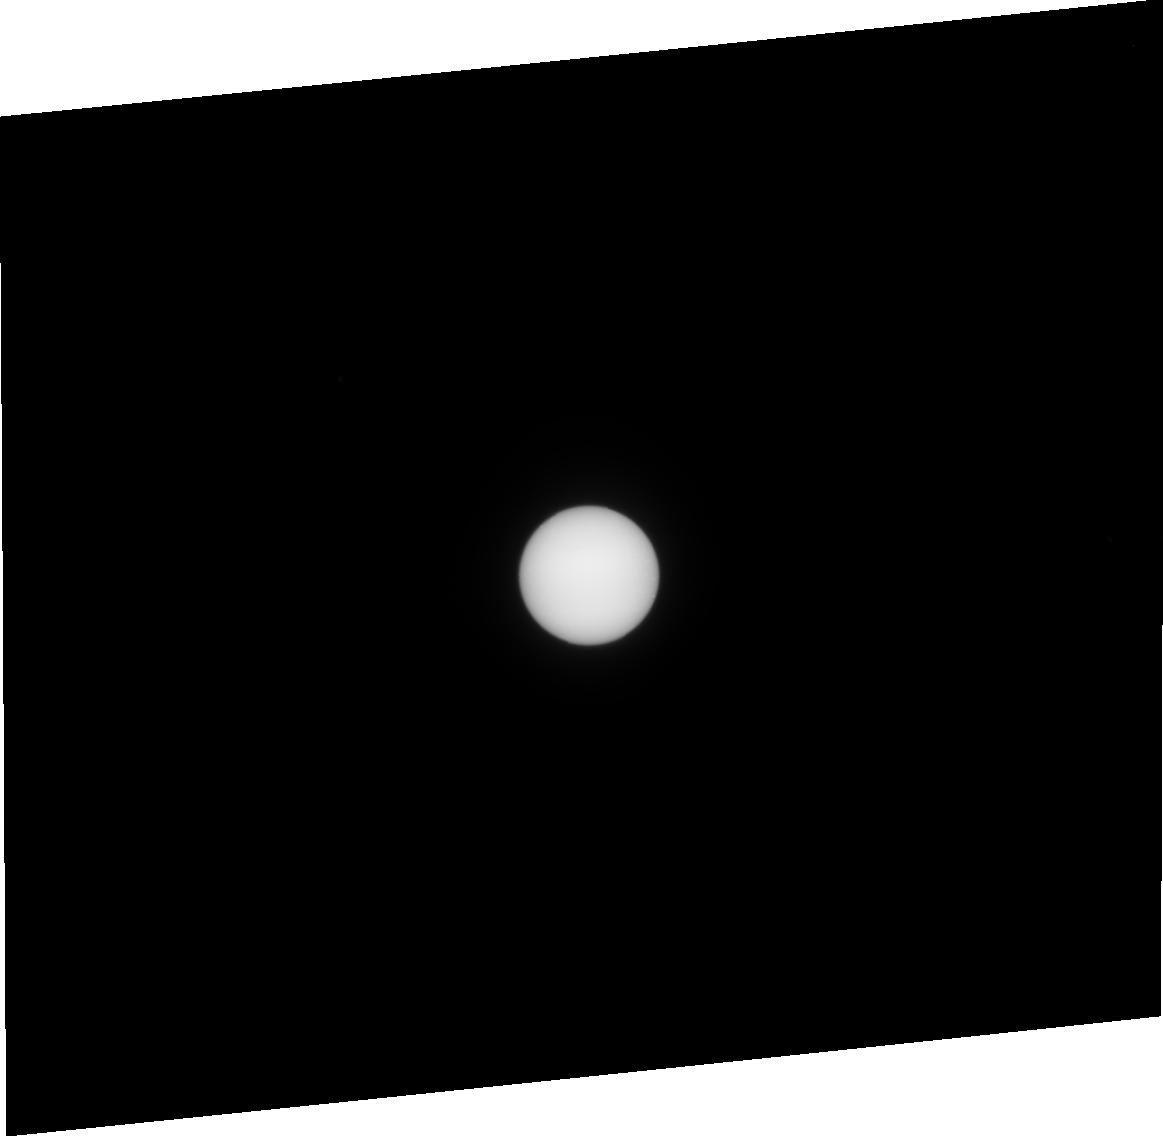
Target: URANUS-CENTER. Instrument: ACS/HRC. Filter: F330W. Exposure: 7 min. Observation ID: j8oa09010

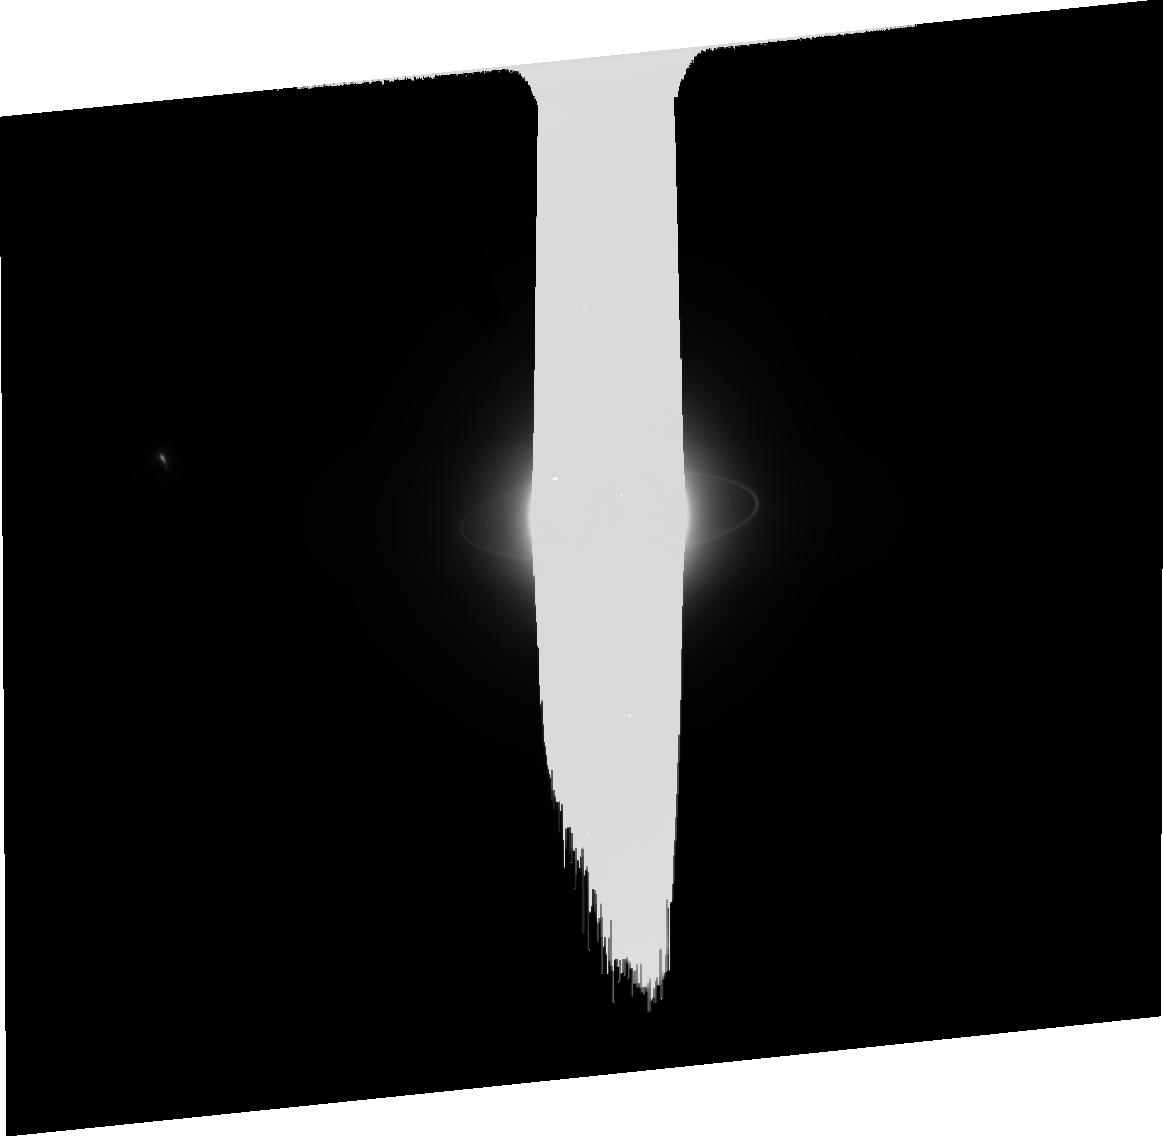
Target: URANUS-NO-MOONS-NEARBY. Instrument: ACS/HRC. Filter: CLEAR1S. Exposure: 17 min. Observation ID: j8oa02050

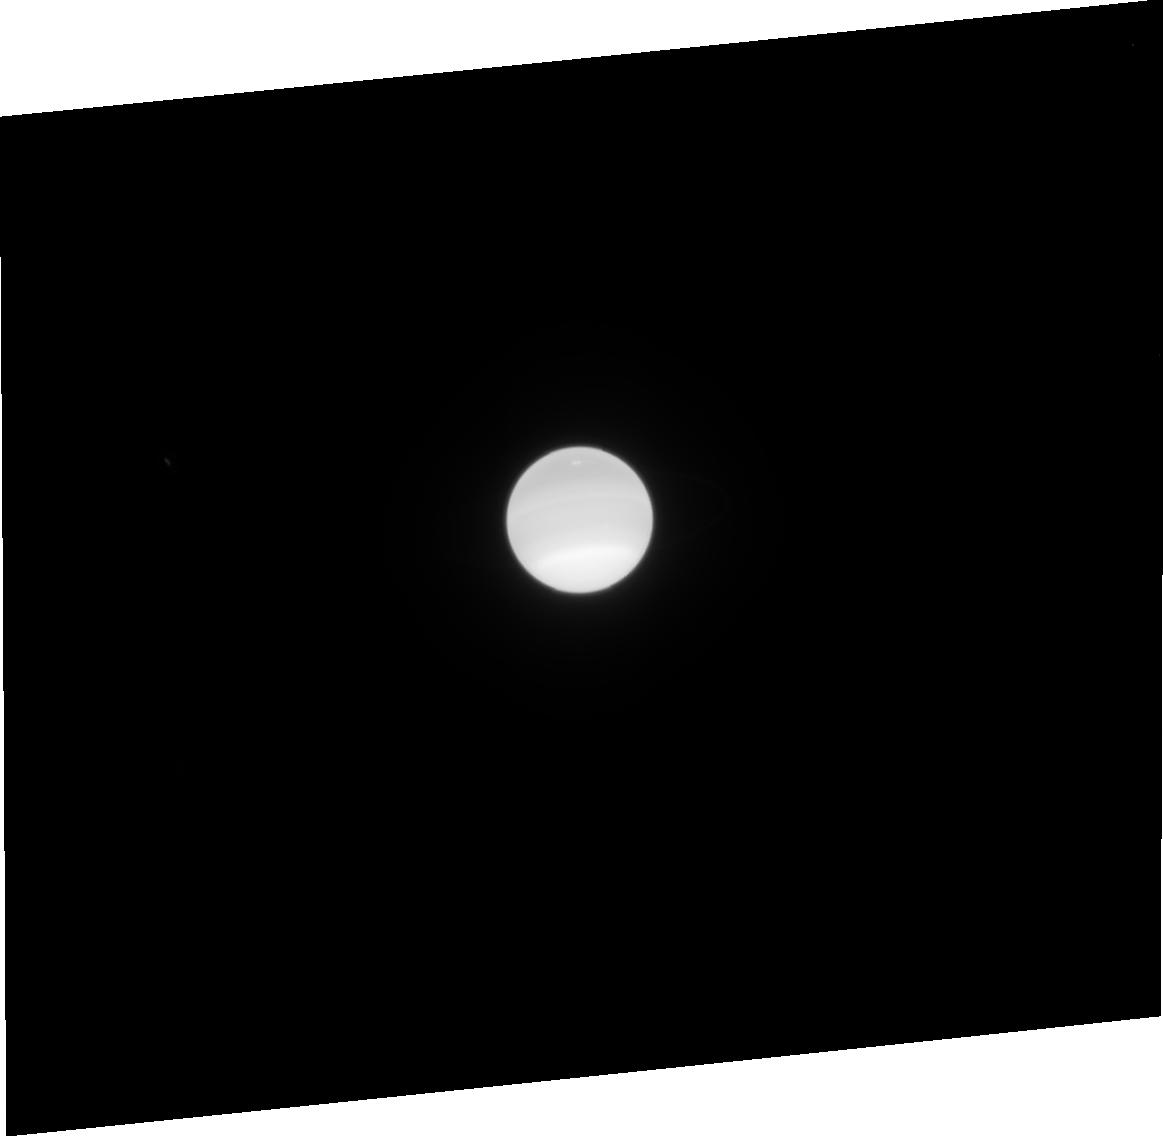
Target: URANUS-CENTER. Instrument: ACS/HRC. Filter: F814W. Exposure: 2 min. Observation ID: j8oa07040

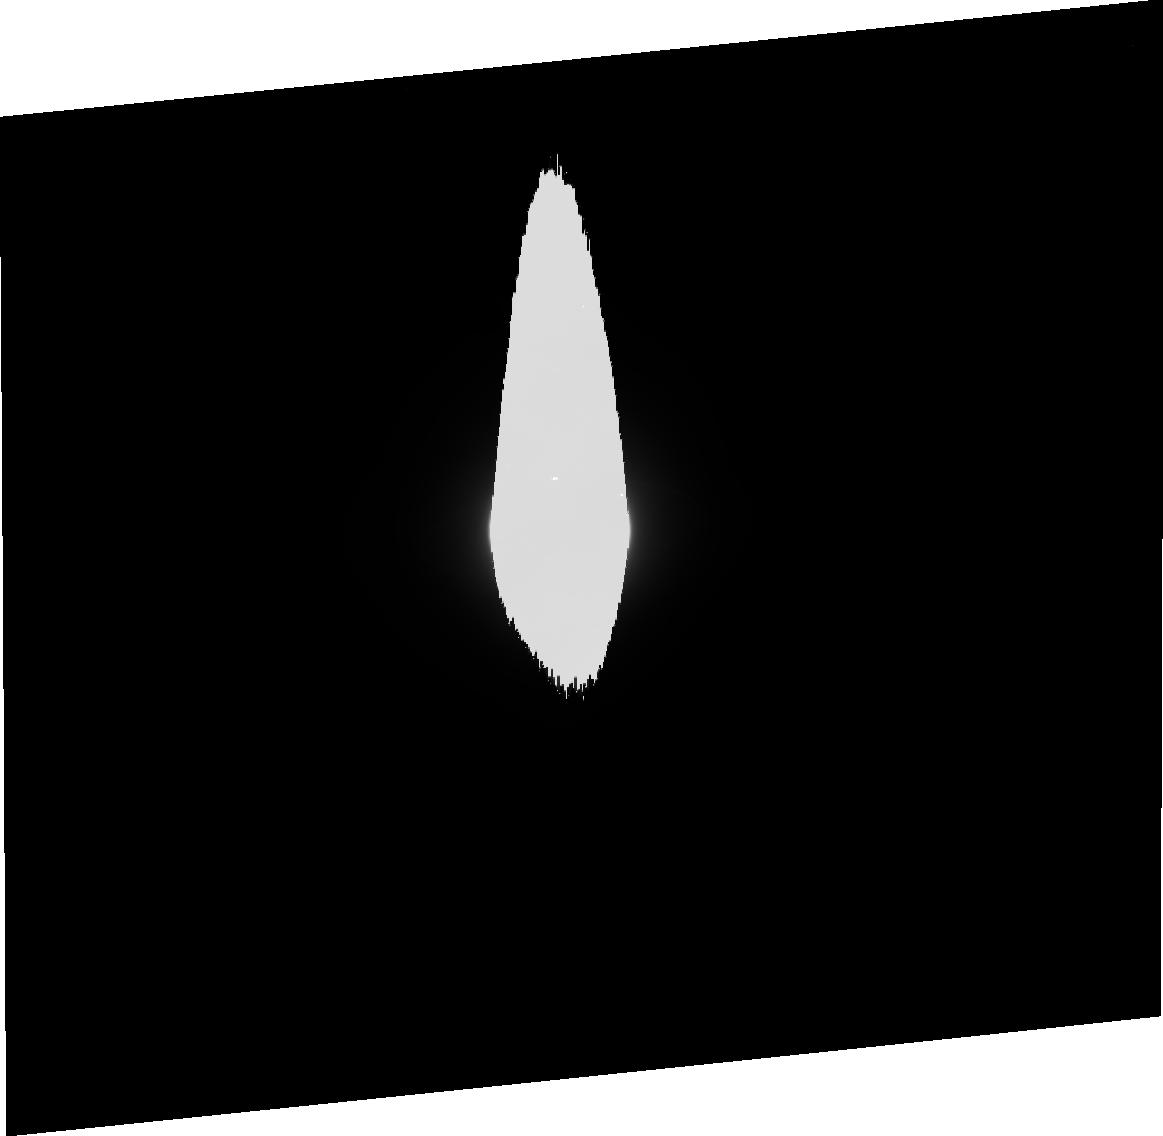
Target: URANUS-CENTER. Instrument: ACS/HRC. Filter: F475W. Exposure: 5 min. Observation ID: j8oa08020

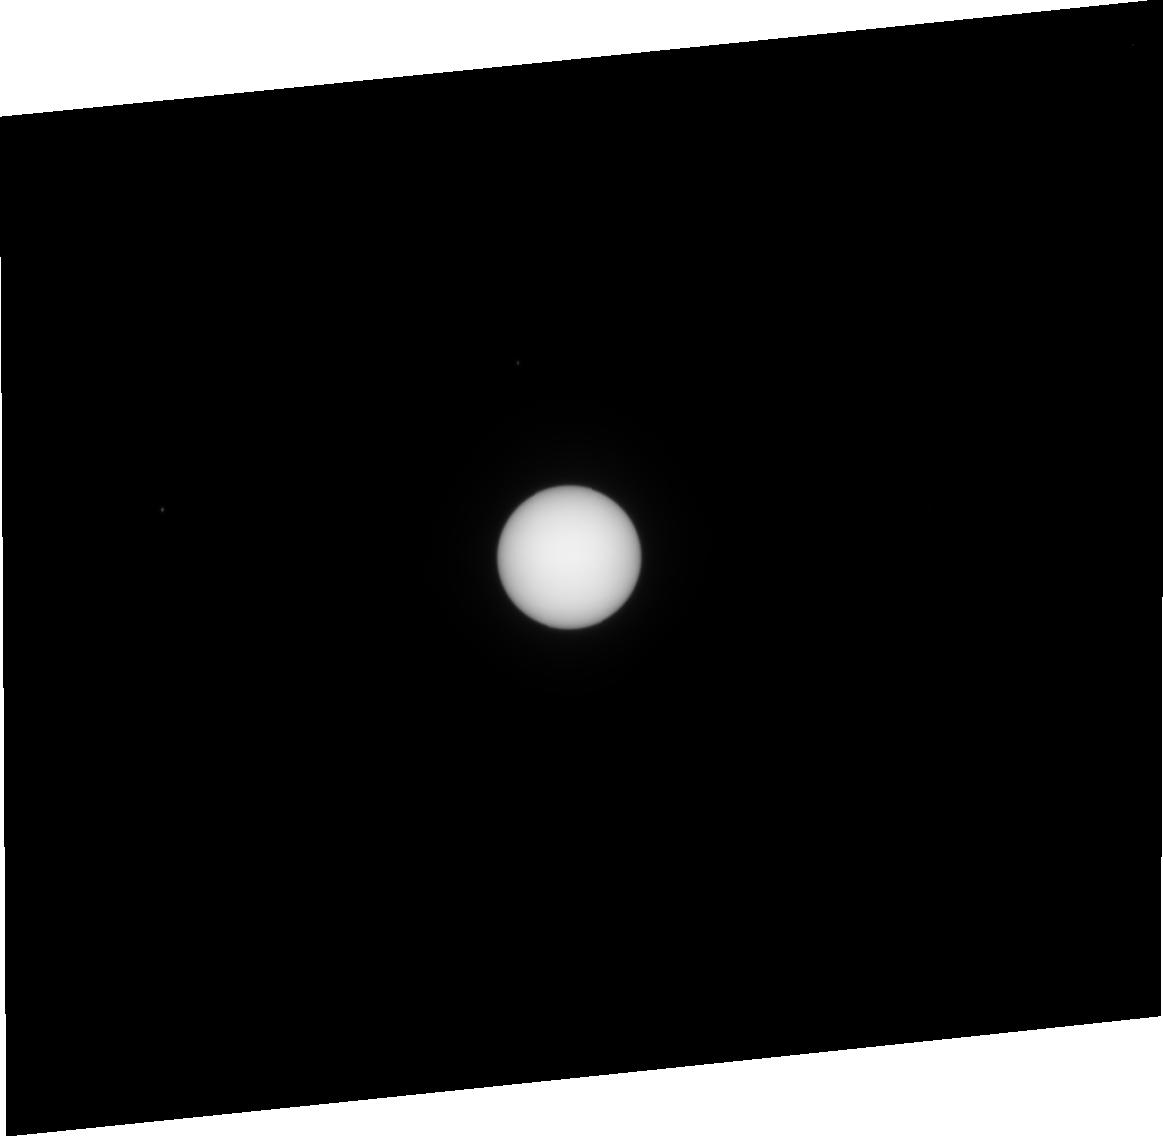
Target: URANUS-CENTER. Instrument: ACS/HRC. Filter: F435W. Exposure: 1 min. Observation ID: j8oa01010

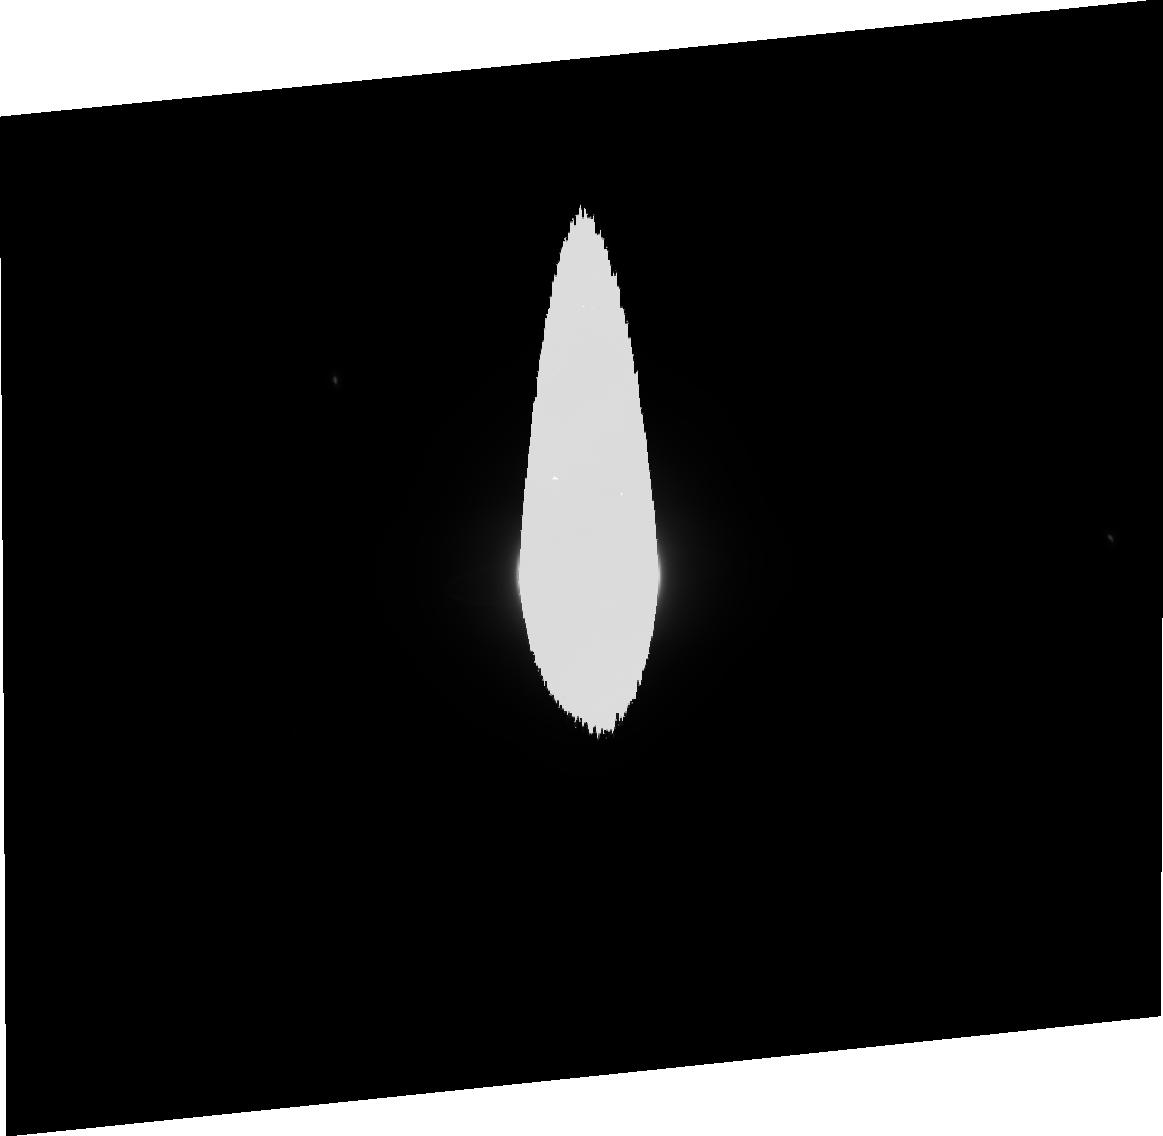
Target: URANUS-CENTER. Instrument: ACS/HRC. Filter: F606W. Exposure: 3 min. Observation ID: j8oa09030

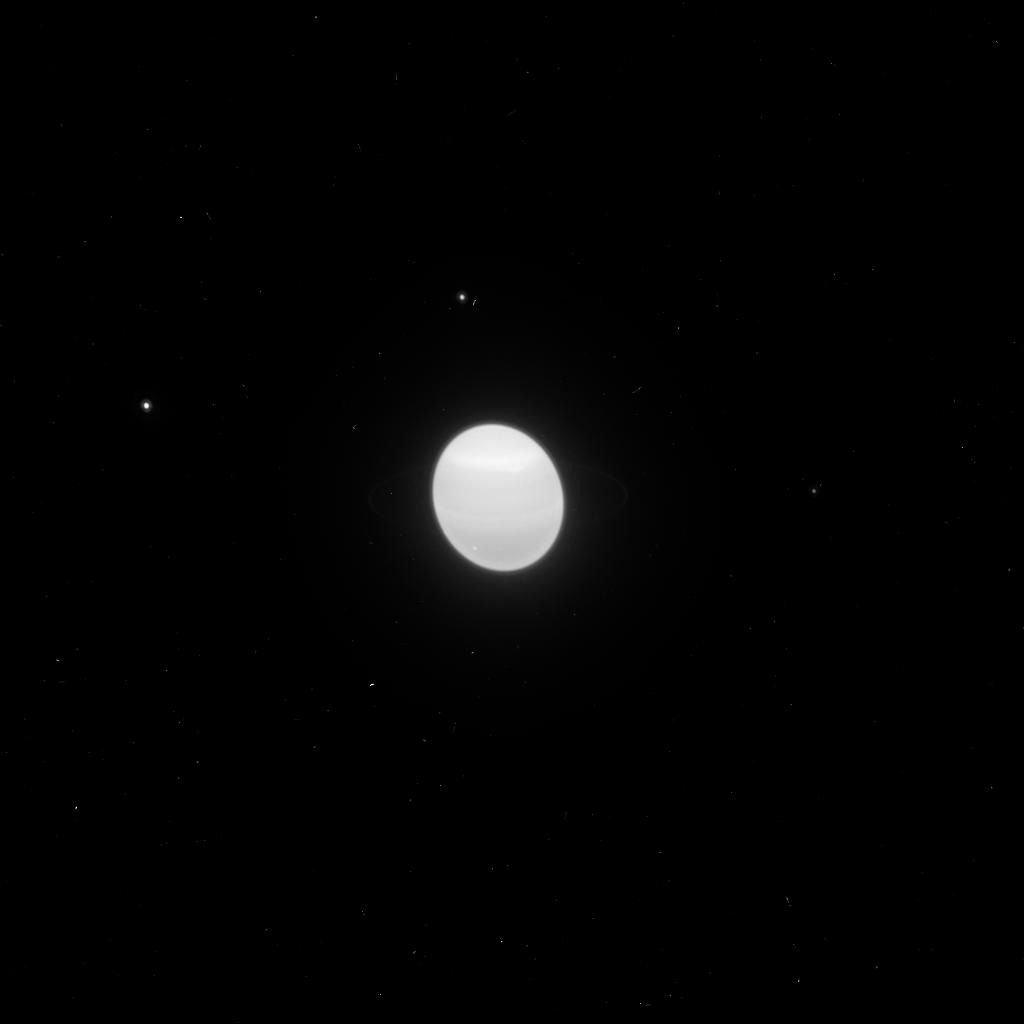
Target: URANUS-CENTER. Instrument: ACS/HRC. Filter: F850LP. Exposure: 2 min. Observation ID: j8oa01pbq

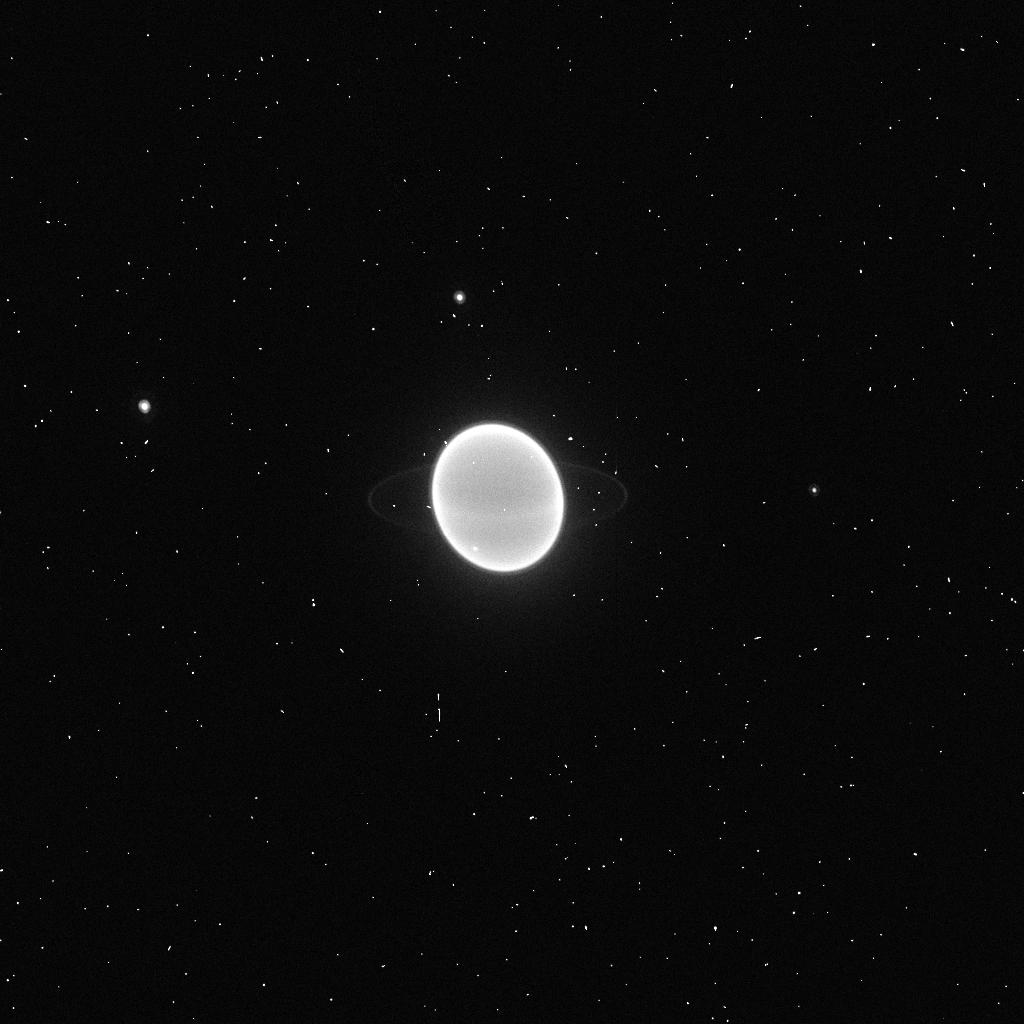
Target: URANUS-CENTER. Instrument: ACS/HRC. Filter: F892N. Exposure: 2 min. Observation ID: j8oa01pcq

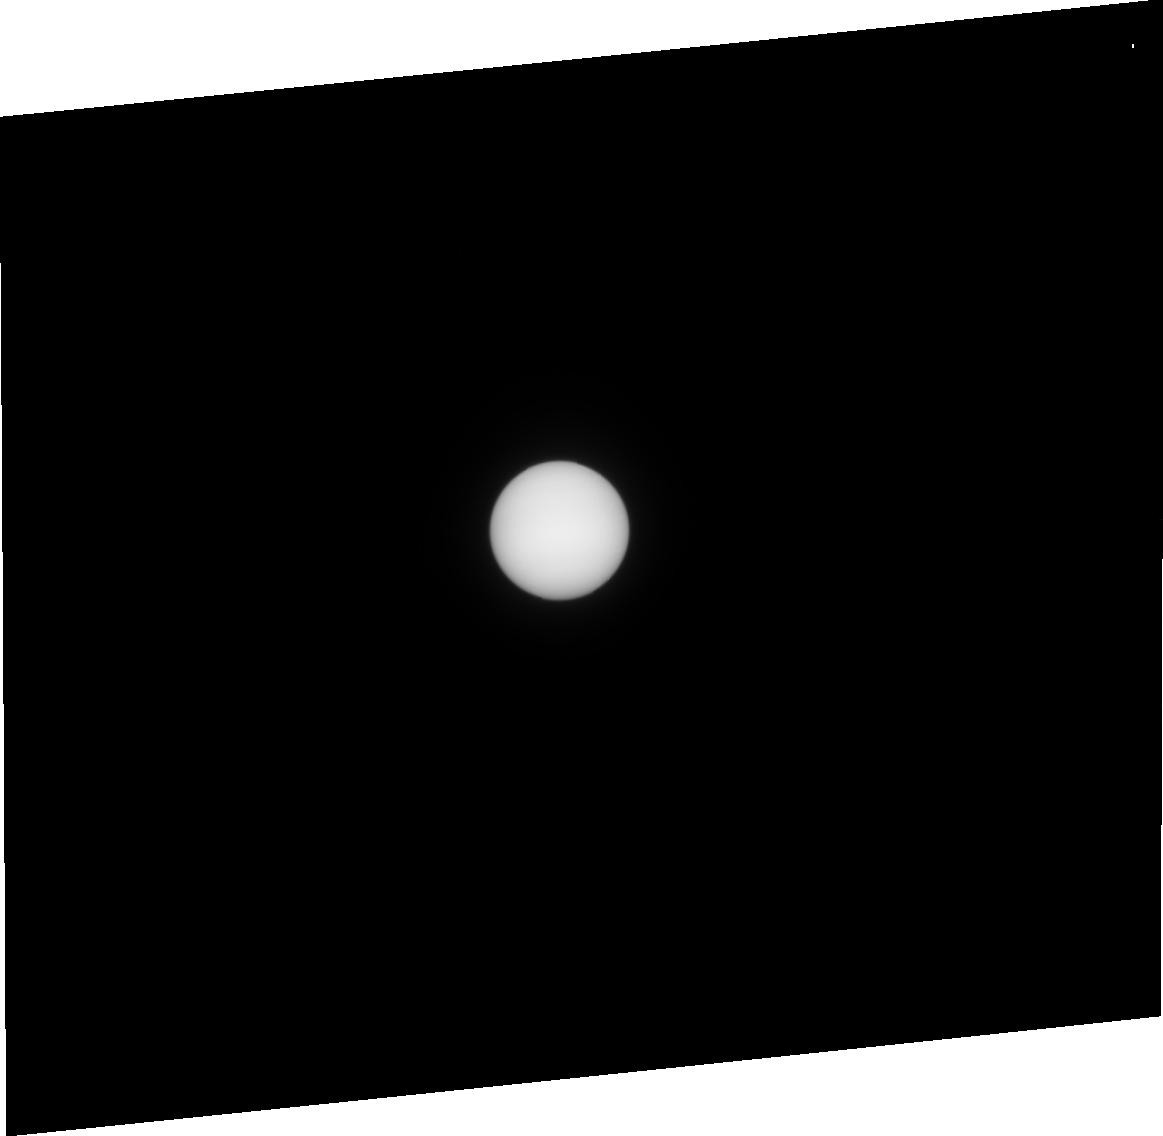
Target: URANUS-CENTER. Instrument: ACS/HRC. Filter: F330W. Exposure: 7 min. Observation ID: j8oa08010

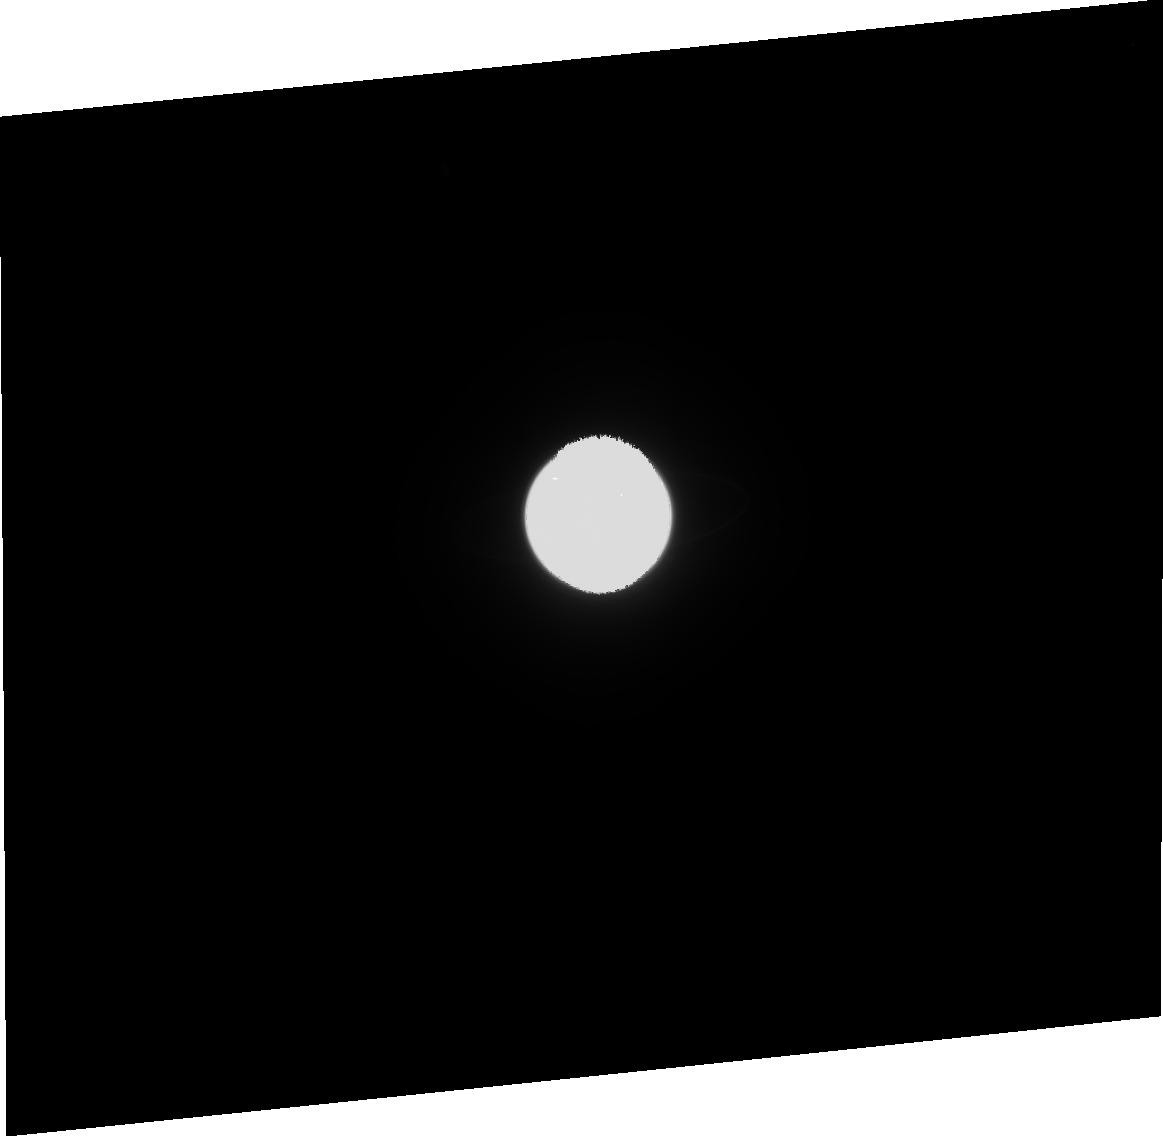
Target: URANUS-CENTER. Instrument: ACS/HRC. Filter: F814W. Exposure: 7 min. Observation ID: j8oa05040

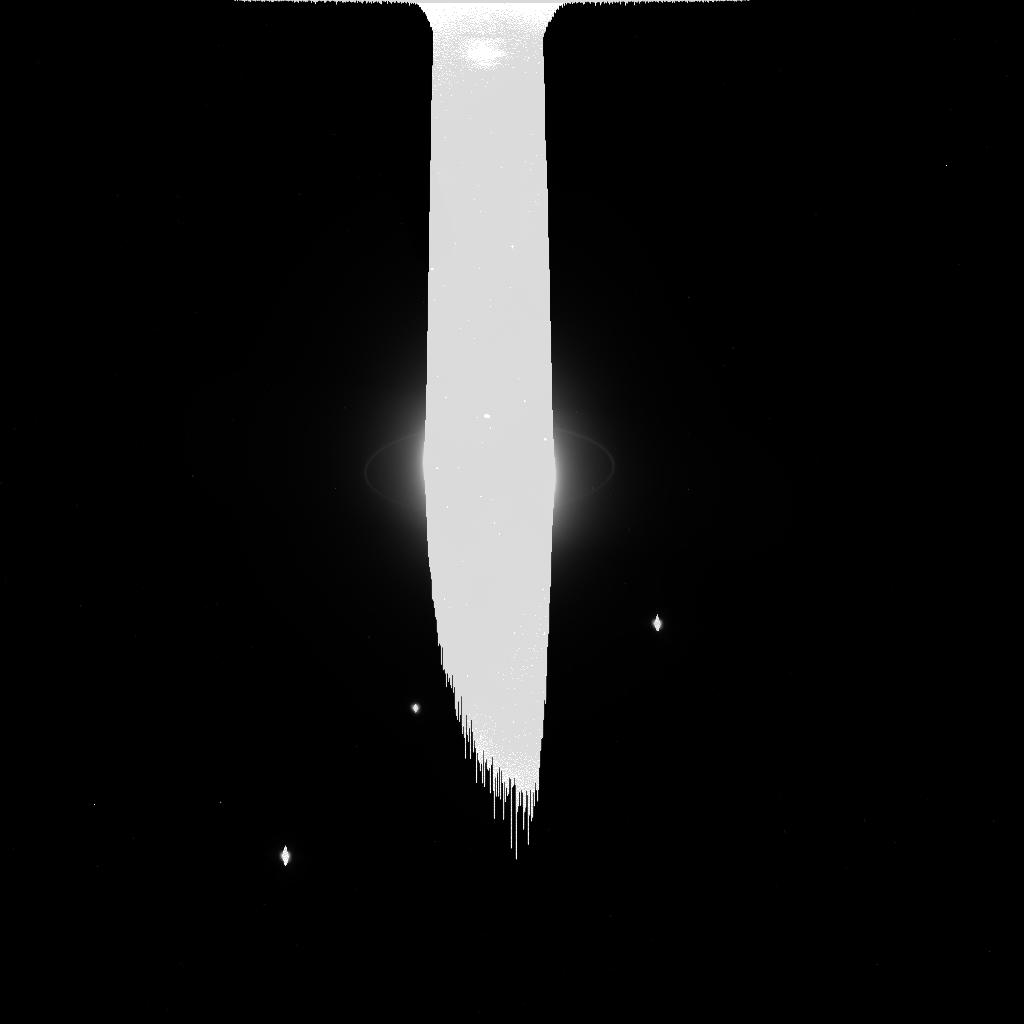
Target: URANUS-CENTER. Instrument: ACS/HRC. Filter: CLEAR1S. Exposure: 3 min. Observation ID: j8oa08ljq

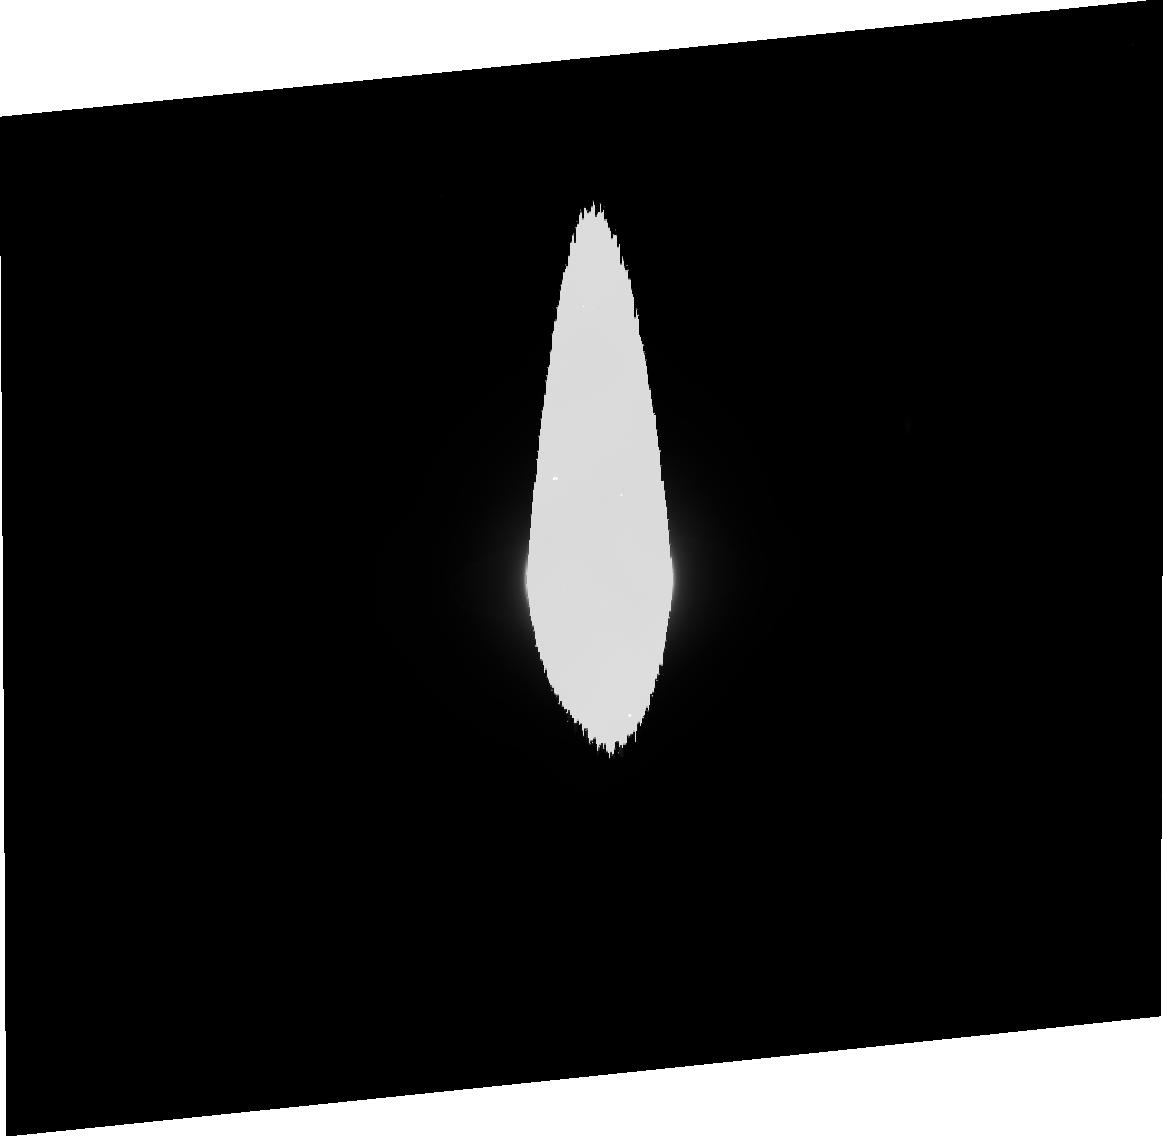
Target: URANUS-CENTER. Instrument: ACS/HRC. Filter: F475W. Exposure: 5 min. Observation ID: j8oa03020

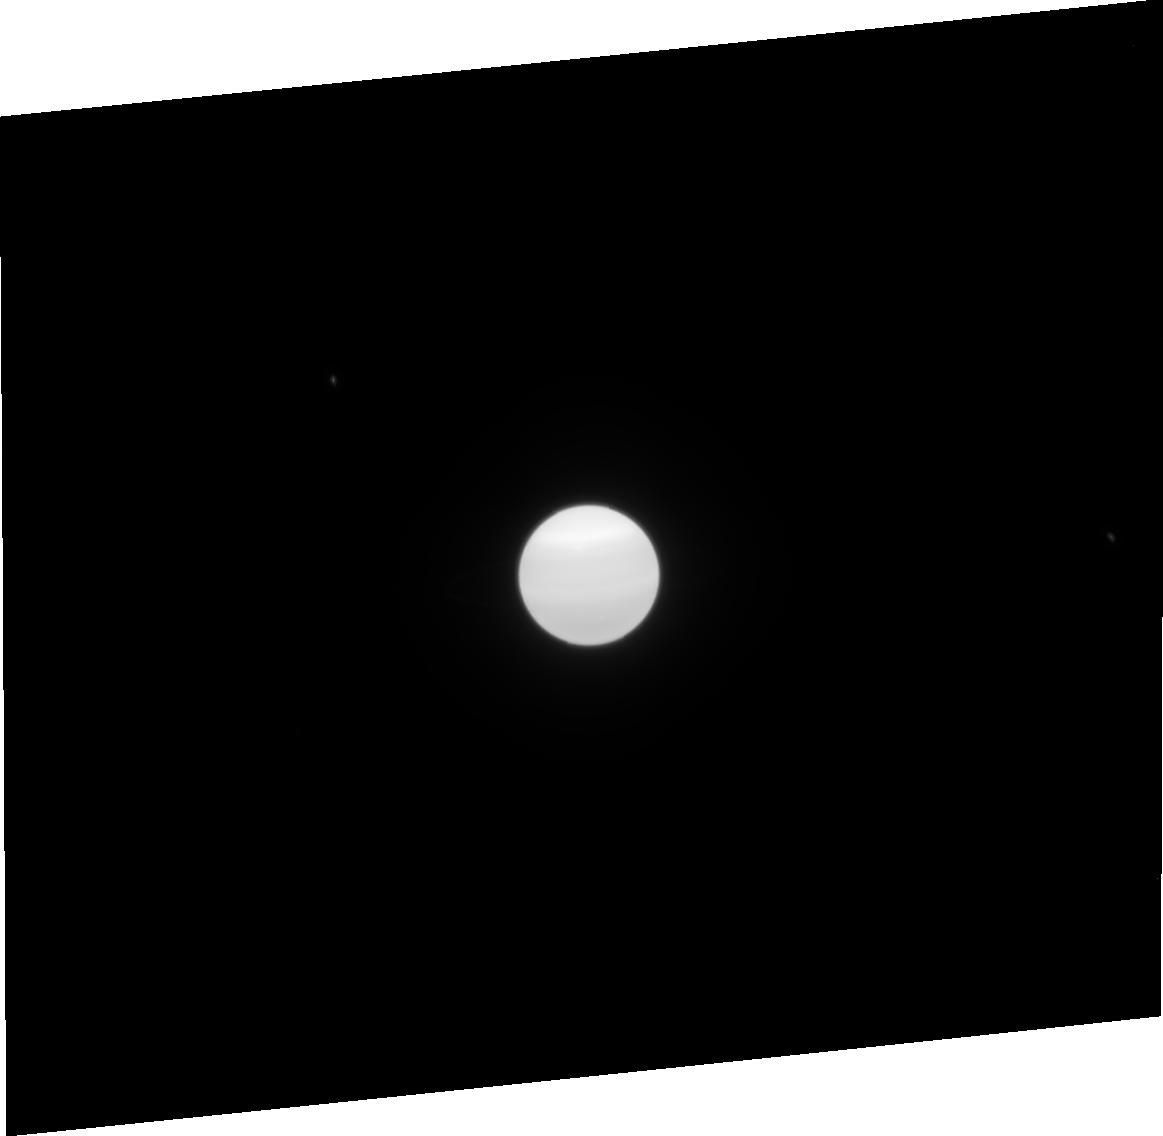
Target: URANUS-CENTER. Instrument: ACS/HRC. Filter: F814W. Exposure: 2 min. Observation ID: j8oa09040

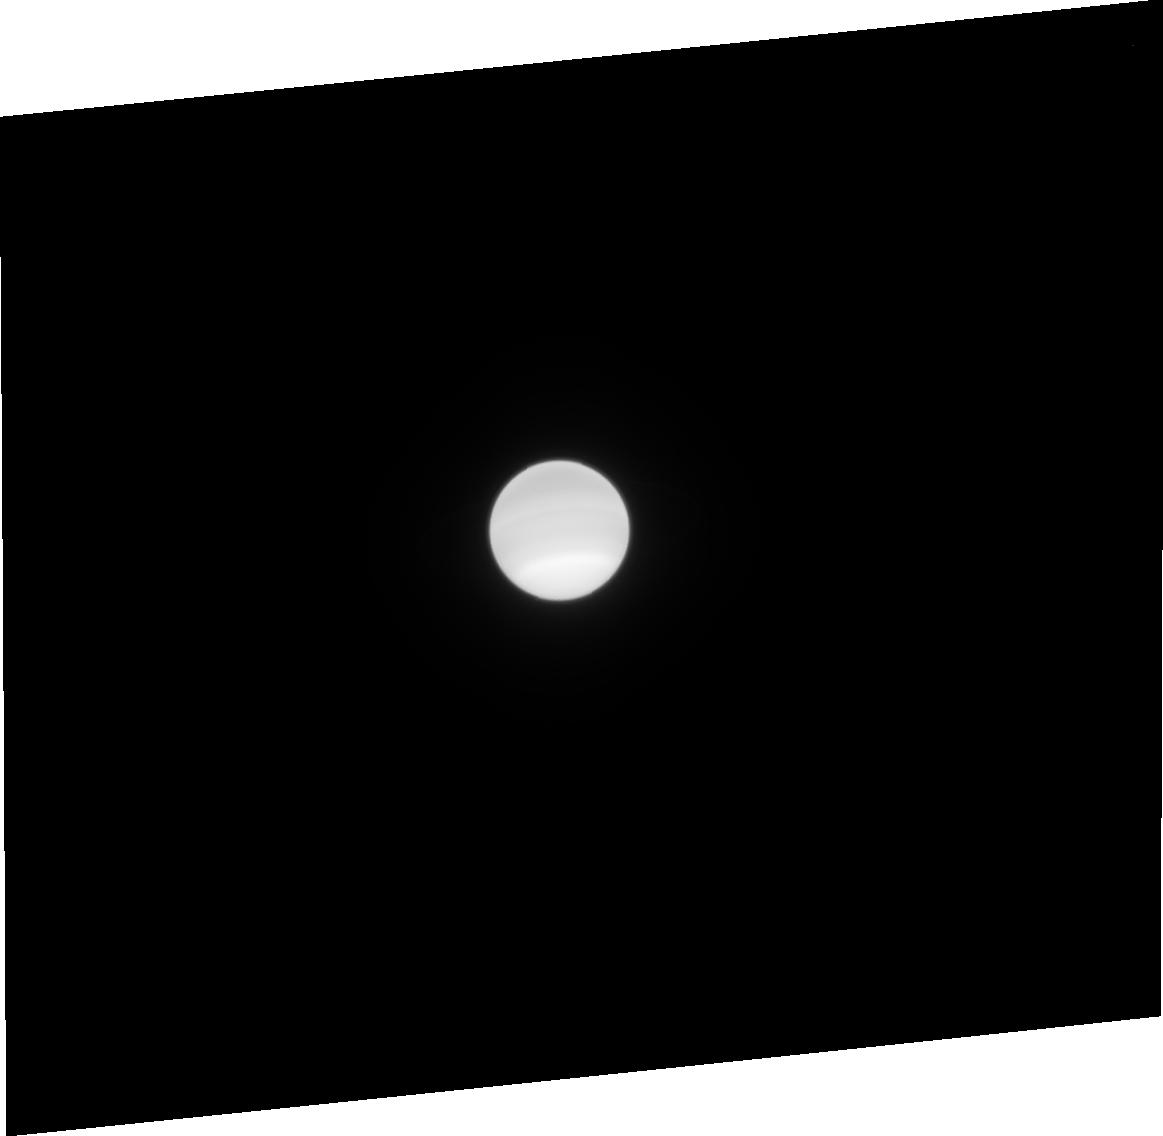
Target: URANUS-CENTER. Instrument: ACS/HRC. Filter: F814W. Exposure: 2 min. Observation ID: j8oa08040

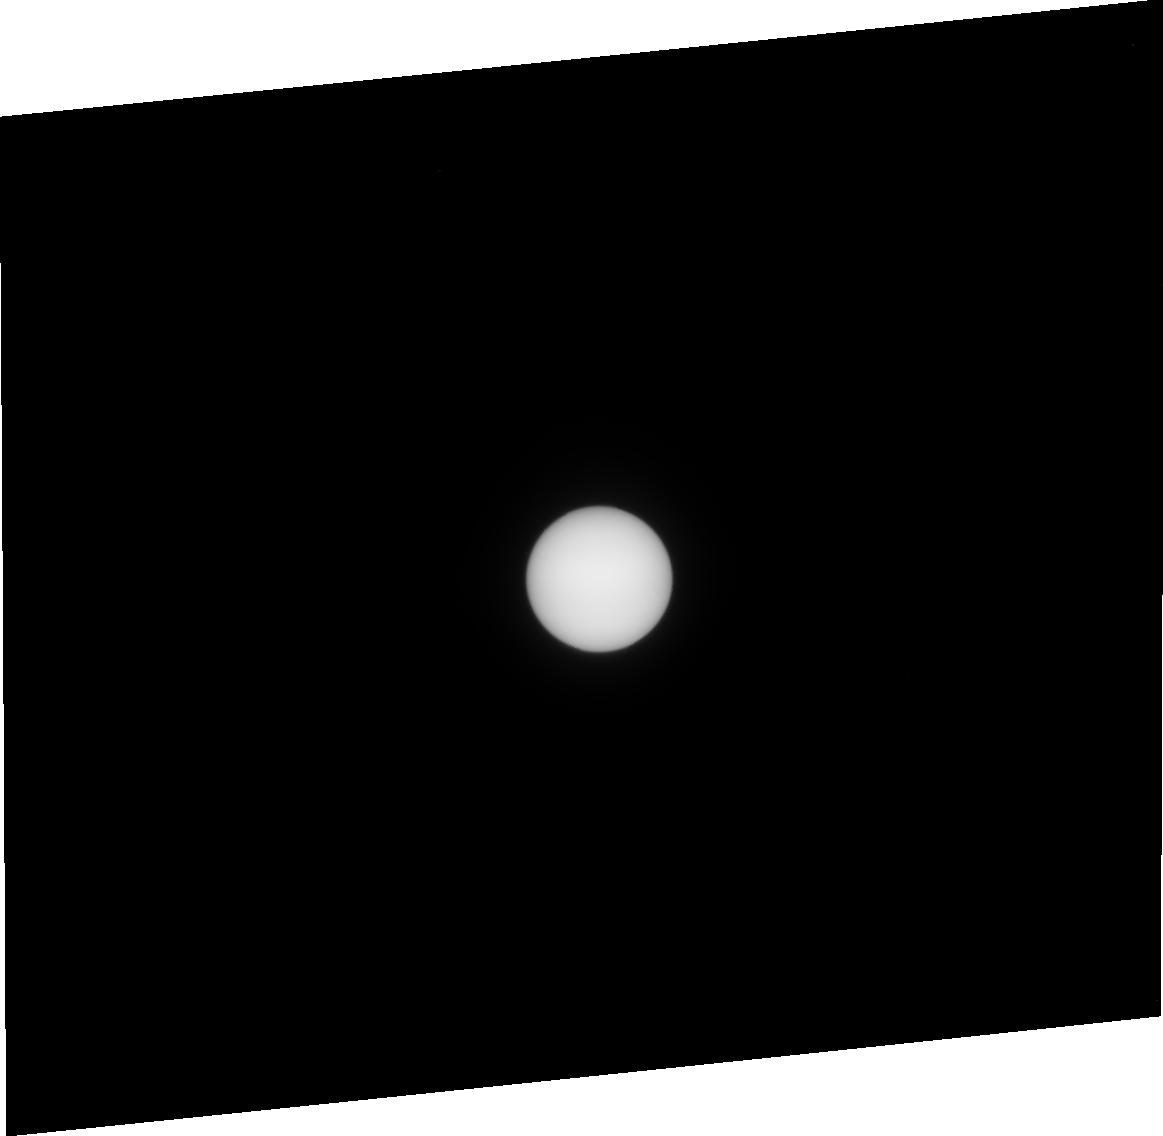
Target: URANUS-CENTER. Instrument: ACS/HRC. Filter: F330W. Exposure: 9 min. Observation ID: j8oa03010

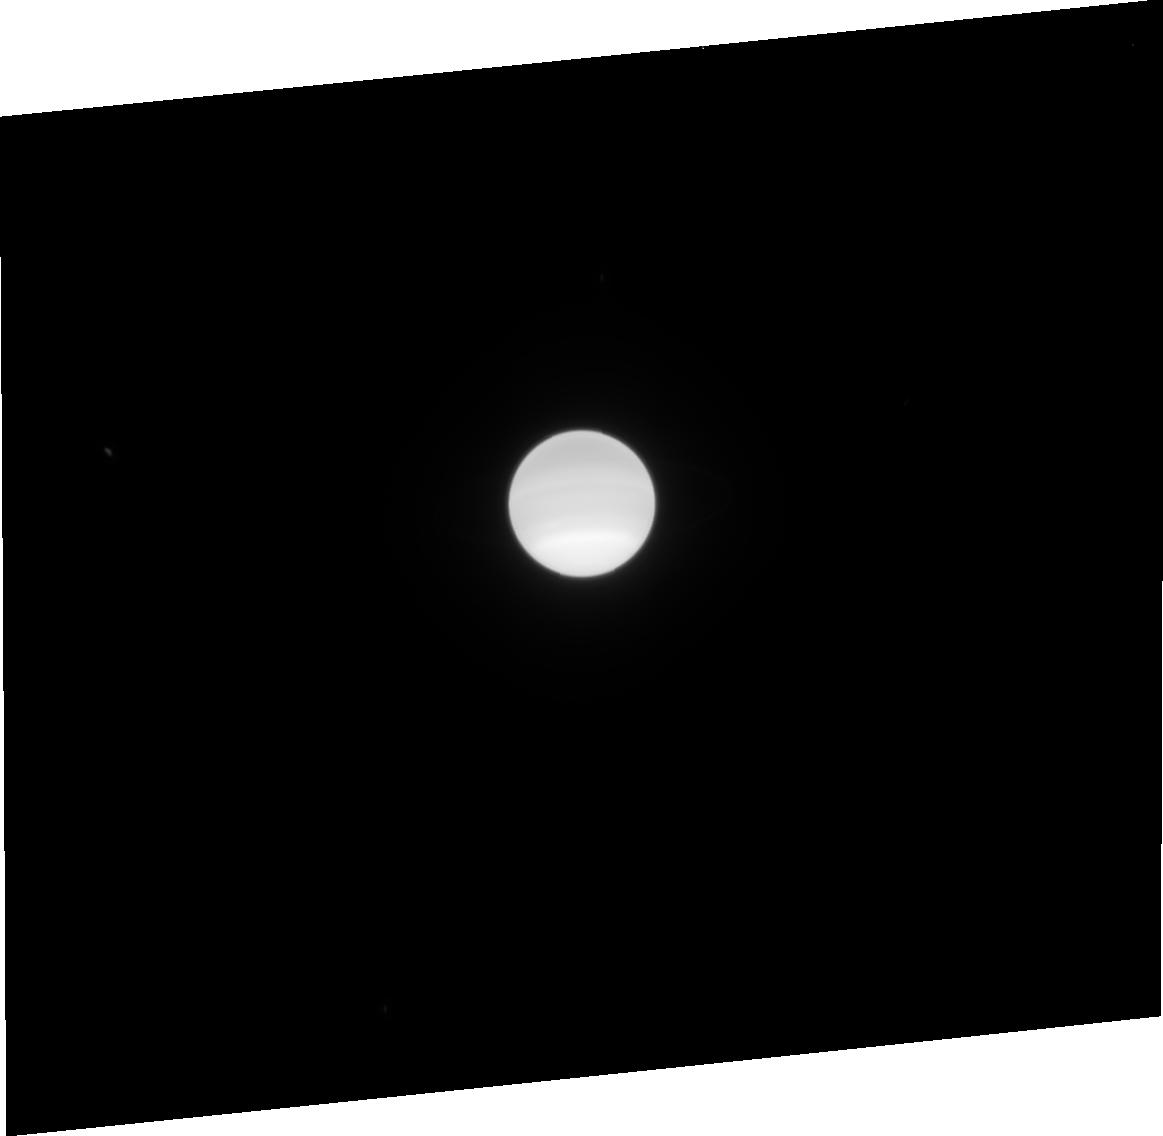
Target: URANUS-CENTER. Instrument: ACS/HRC. Filter: F814W. Exposure: 2 min. Observation ID: j8oa06040

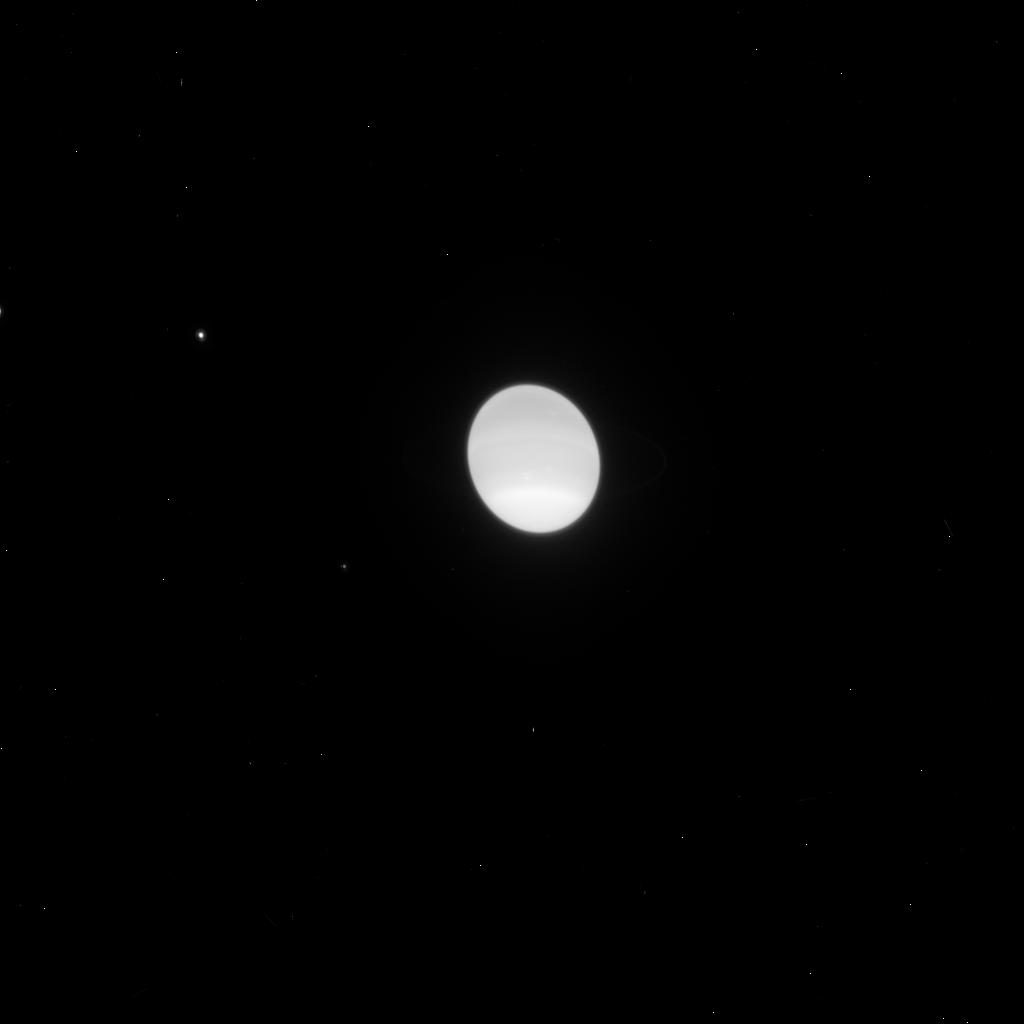
Target: URANUS-NO-MOONS-NEARBY. Instrument: ACS/HRC. Filter: F814W. Exposure: 1 min. Observation ID: j8oa02h1q

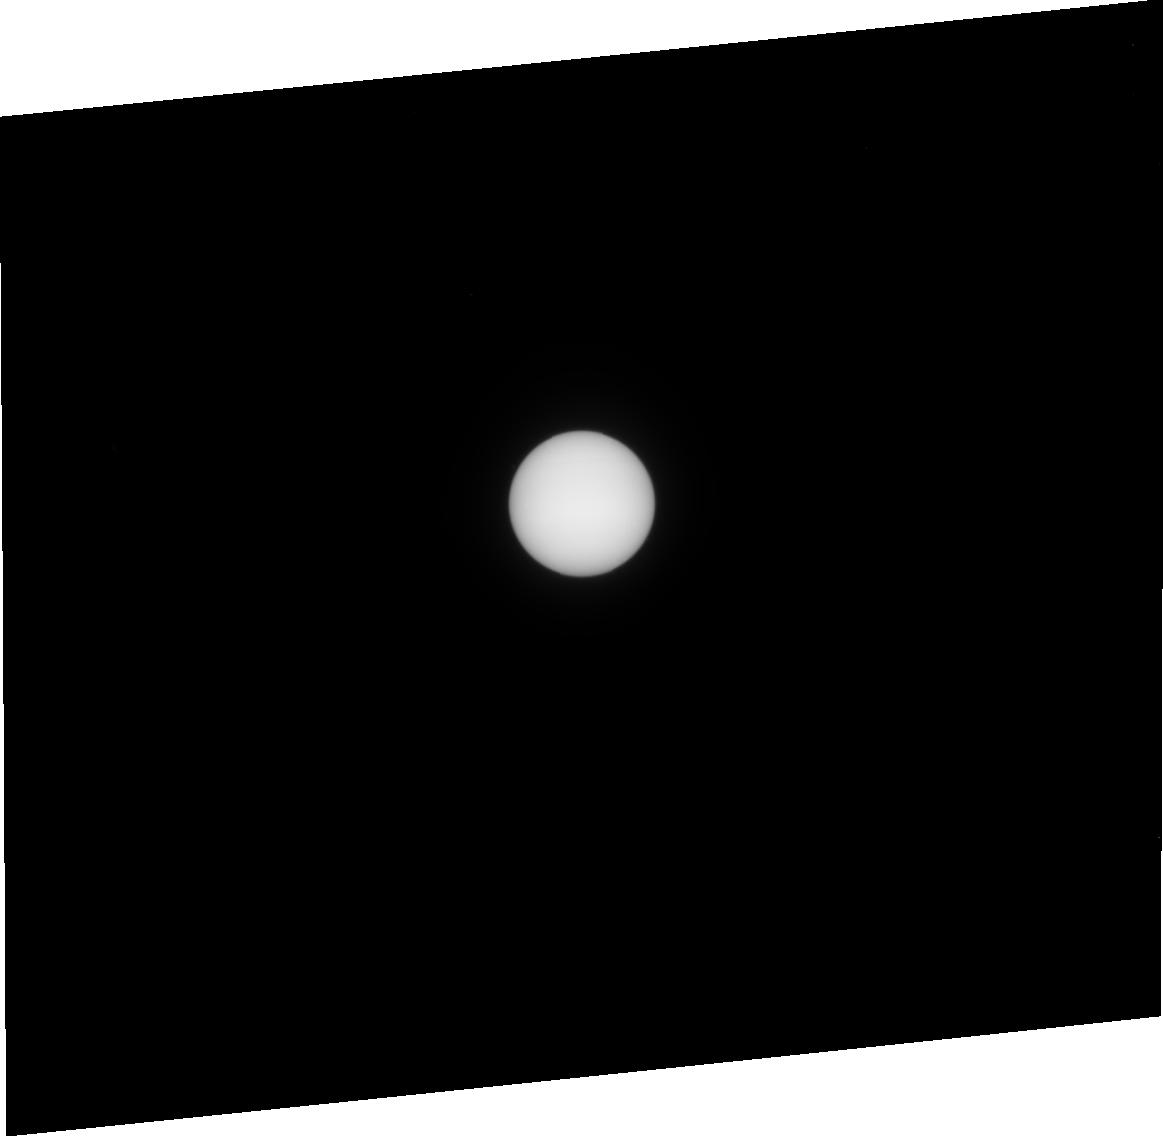
Target: URANUS-CENTER. Instrument: ACS/HRC. Filter: F330W. Exposure: 8 min. Observation ID: j8oa06010

Rings of Uranus: Dynamics, Particle Properties and Shepherding Moons (PI: Showalter, Mark R.)

We propose to image the rings and small inner satellites of Uranus using the High Resolution Channel of the ACS. The revolutionary capabilities of the ACS will allow us to address a variety of important questions relating to ring properties and ring-moon interactions. Observations at a range of wavelengths and phase angles will reveal the opposition surges of these rings and moons, providing information on color and surface structure. Measurements of the ring in front of the planet will provide complementary information on optical depth; any variations of optical depth with wavelength will reveal the rings' poorly-constrained population of embedded dust. The rings of Uranus are closing rapidly as the planet approaches equinox in 2007, an event that takes place only every 42 years. Using this opportunity, our observations will be repeated at different solar and terrestrial tilt angles; this sequence of images will be particularly valuable for constraining the physical thickness and packing density of the rings. We will place particular emphasis on the rotational variations of the Epsilon Ring, whose radial width (and therefore its packing density) varies by a factor of five. In addition, a set of deep exposures targeted just off the planet will enable us to detect any 4-5 km moons embedded within the ring system. Dynamicists invoke numerous such moons to "shepherd" the many sharp ring boundaries, so this will serve as a definitive test of the theory.